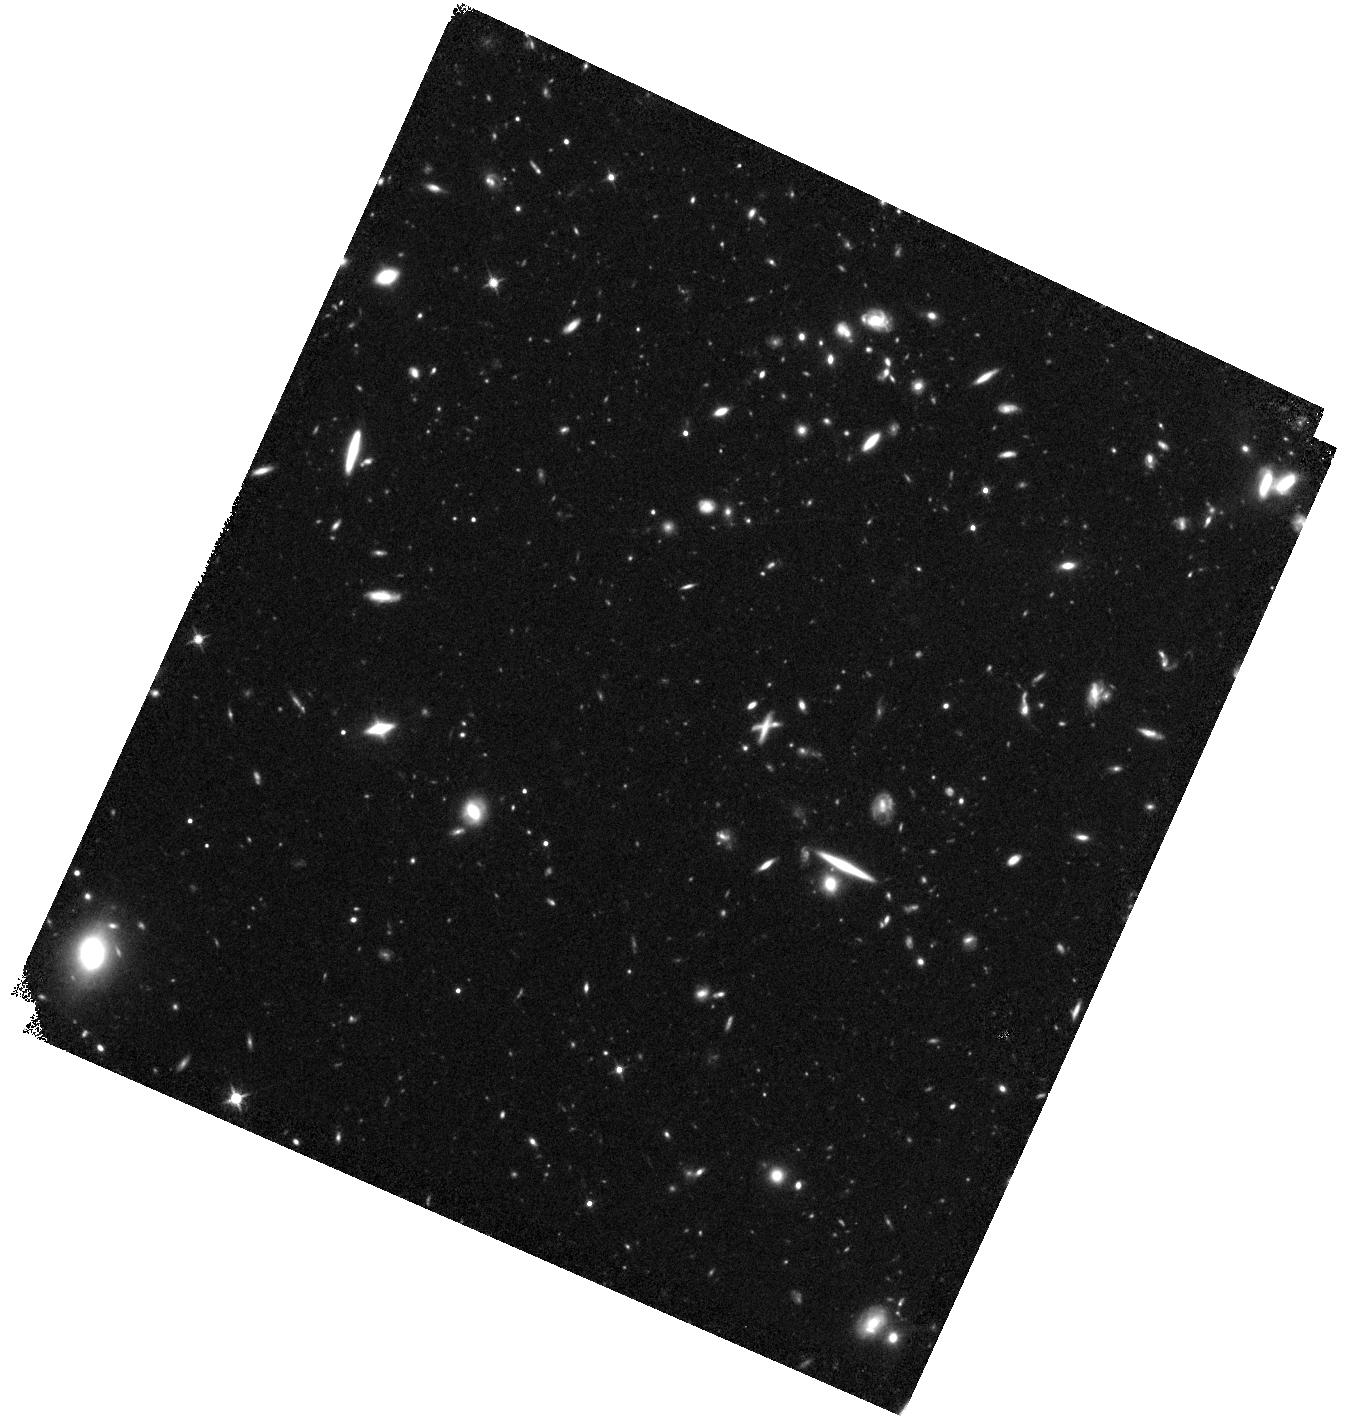
Target: EGS-ZS8-1. Instrument: WFC3/IR. Filter: F125W. Exposure: 46 min. Observation ID: hst_15103_01_wfc3_ir_f125w_idhr01

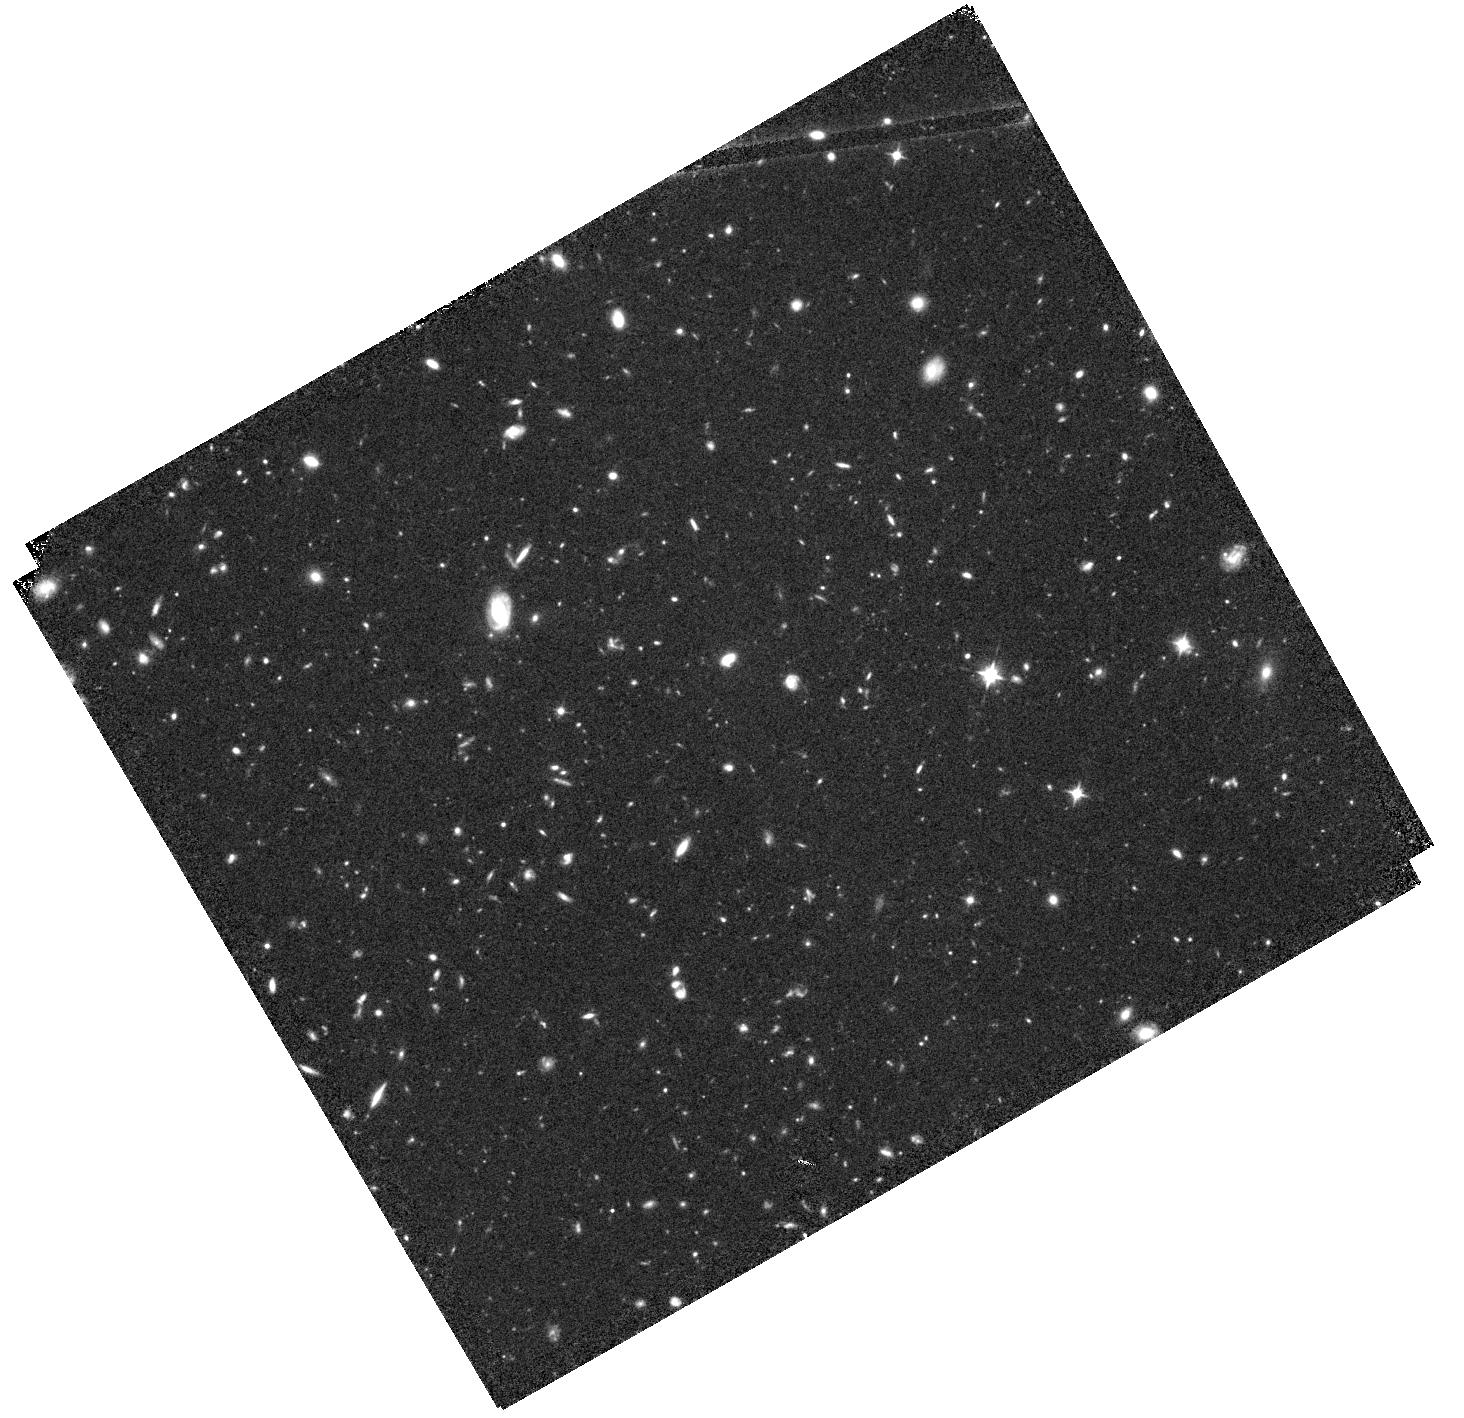
Target: EGS-ZS8-2. Instrument: WFC3/IR. Filter: F105W. Exposure: 47 min. Observation ID: hst_15103_06_wfc3_ir_f105w_idhr06

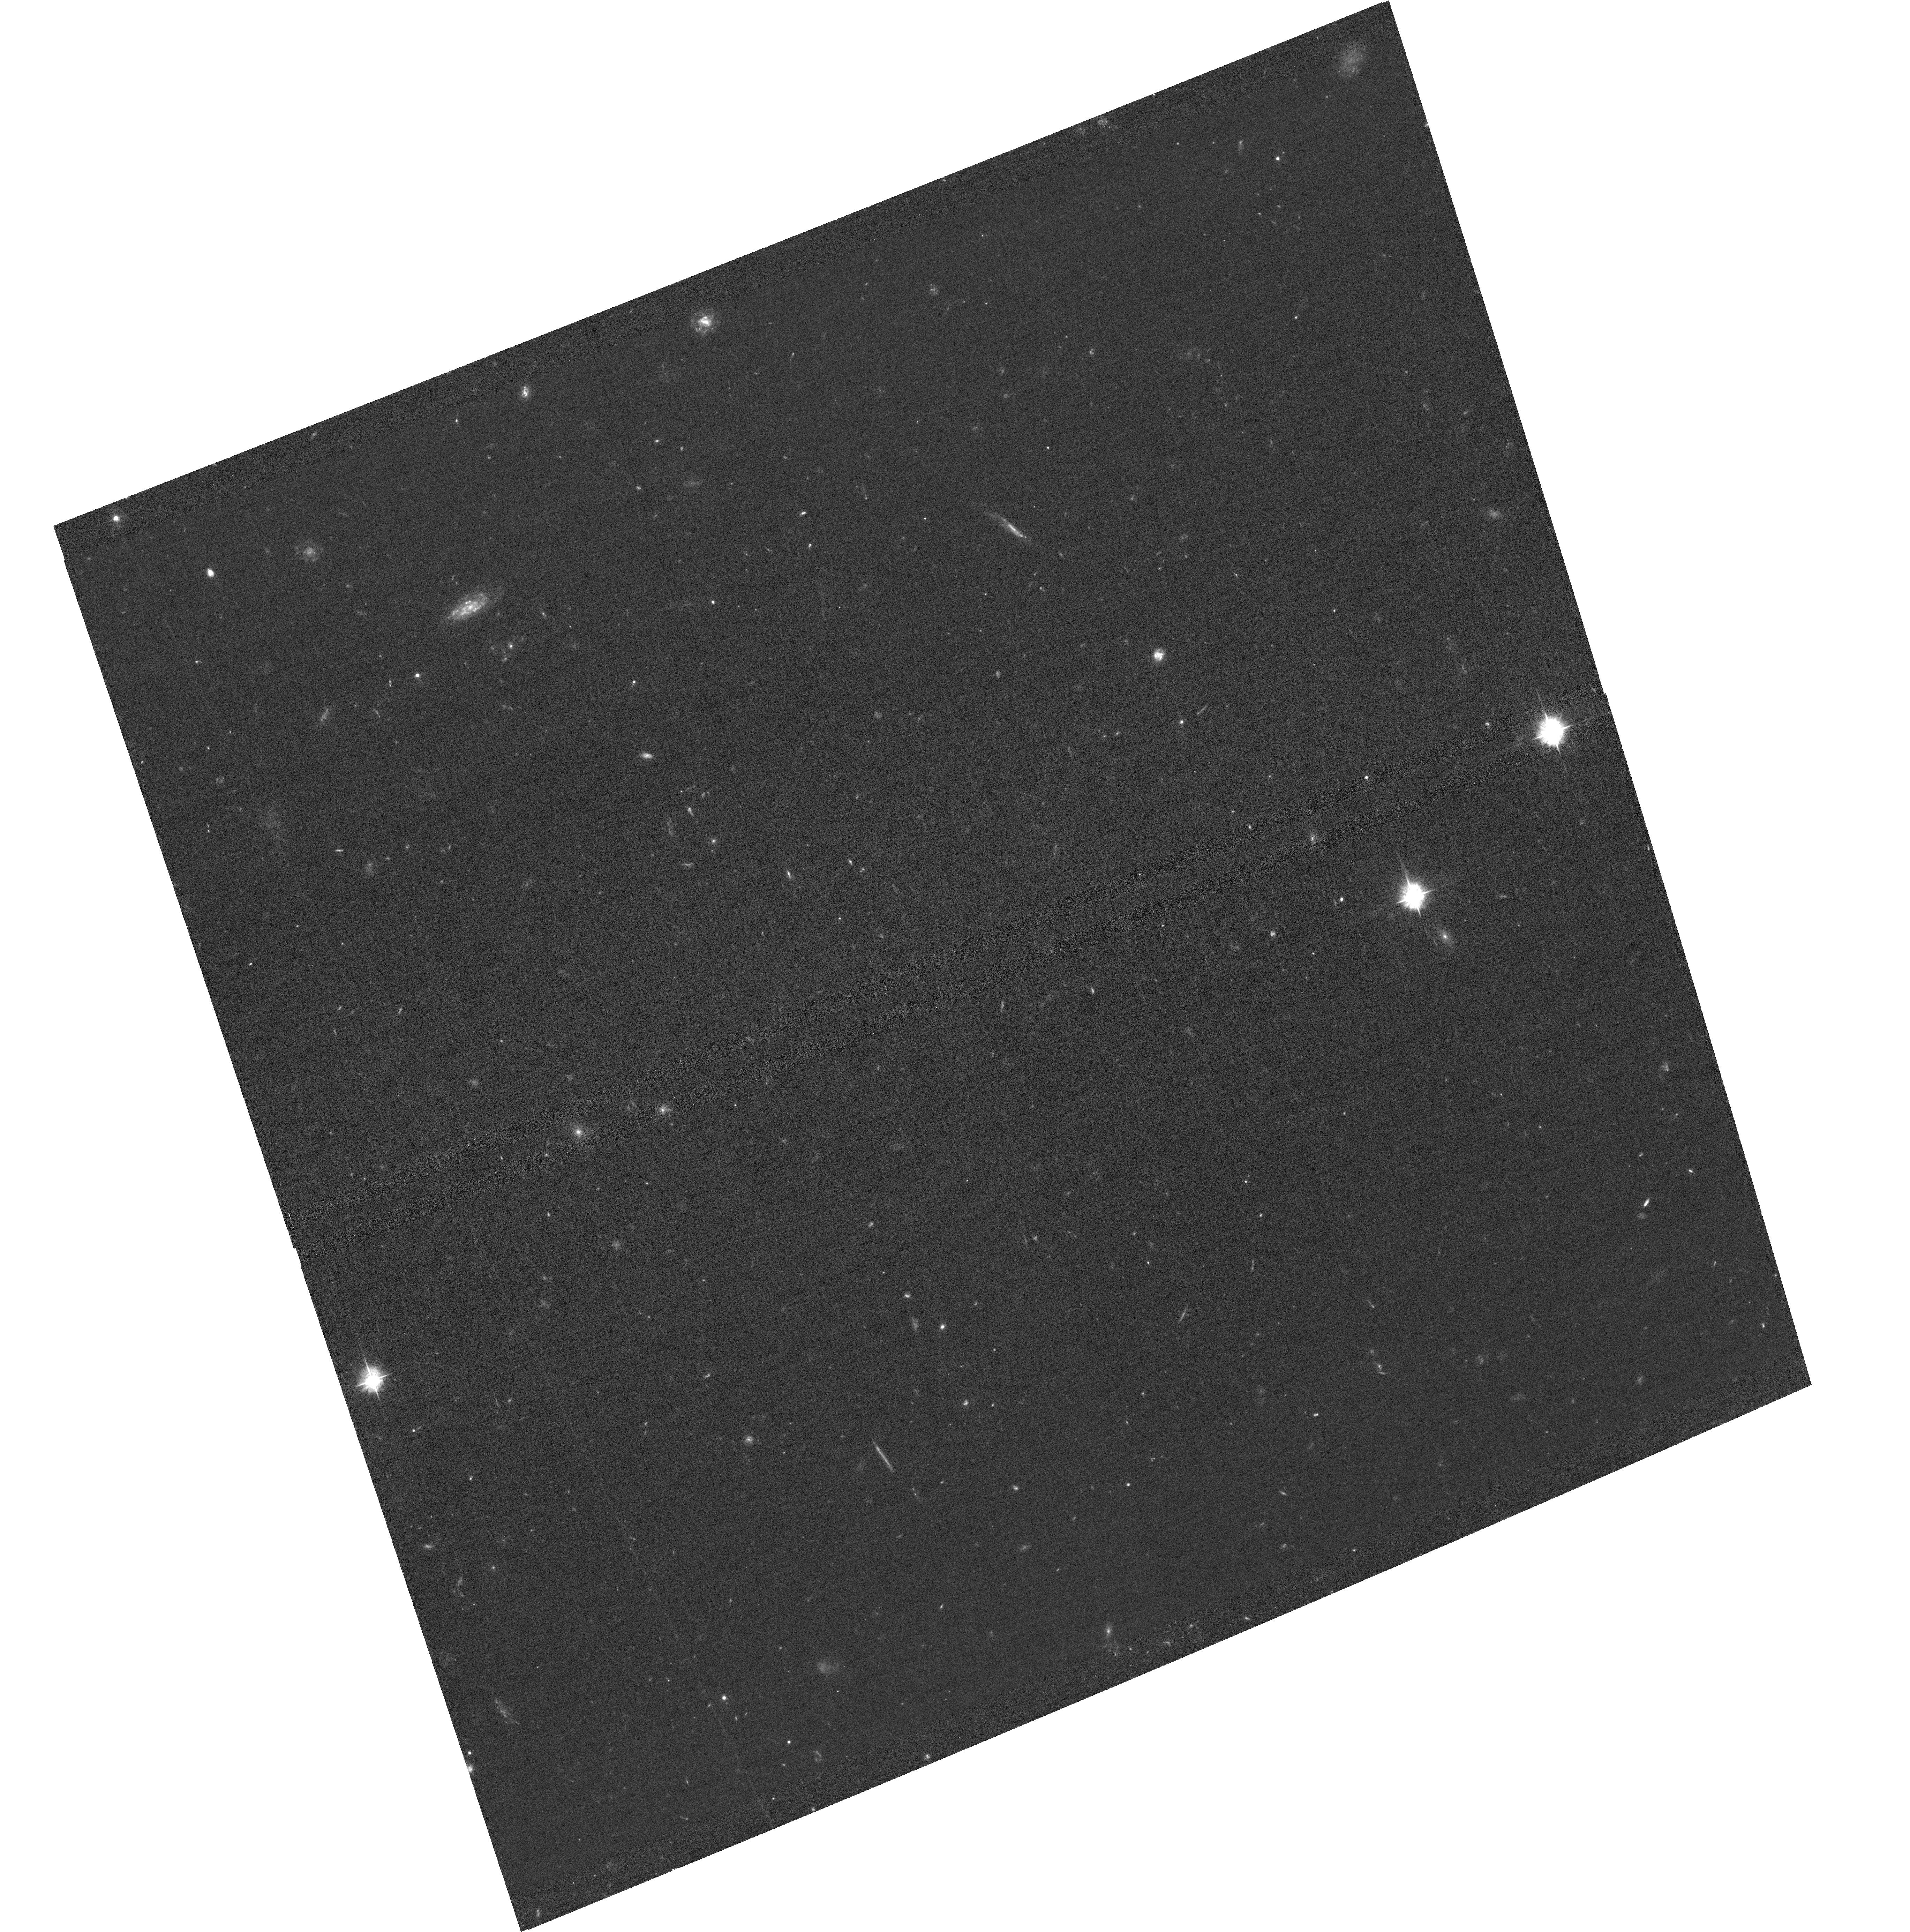
Target: field at RA 215.296°, Dec 53.043°. Instrument: ACS/WFC. Filter: F435W. Exposure: 1.3 h. Observation ID: hst_15103_02_acs_wfc_f435w_jdhr02

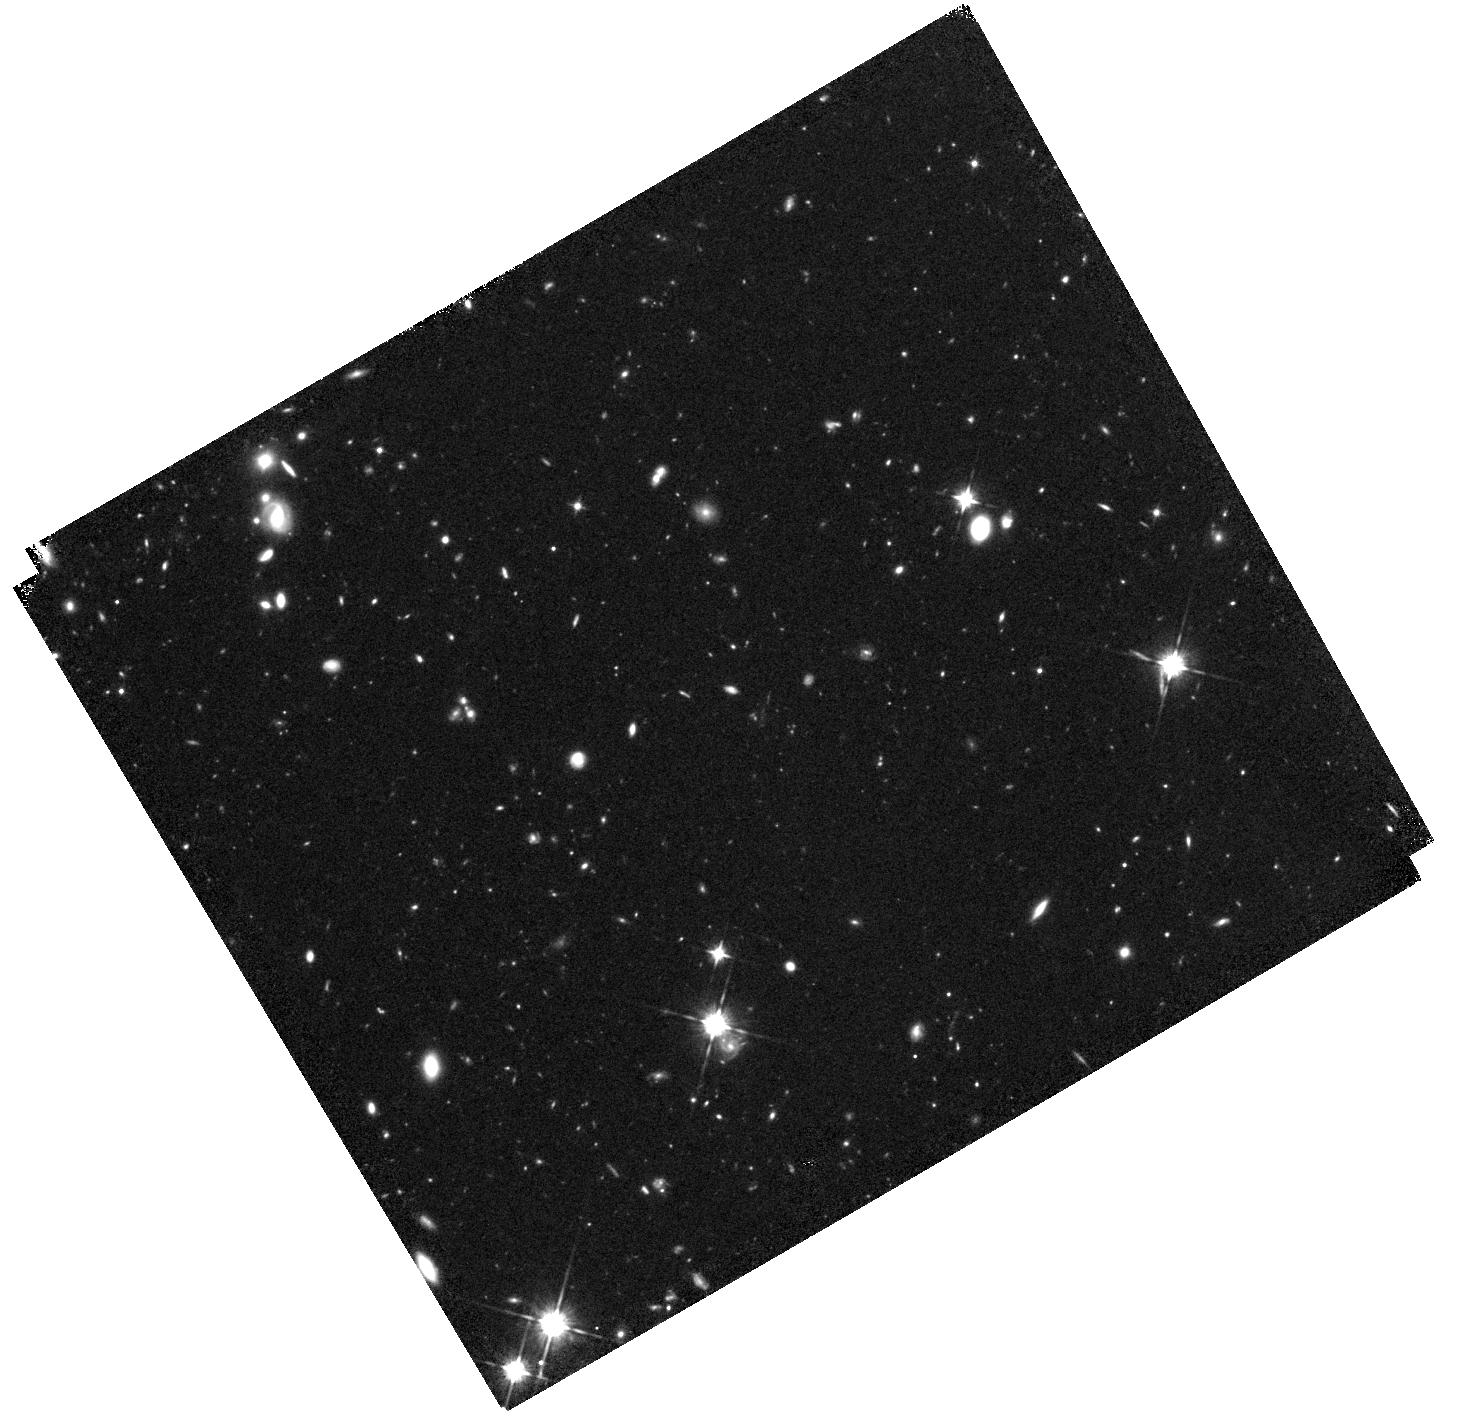
Target: EGSY-8P7-OFF. Instrument: WFC3/IR. Filter: F105W. Exposure: 47 min. Observation ID: hst_15103_07_wfc3_ir_f105w_idhr07

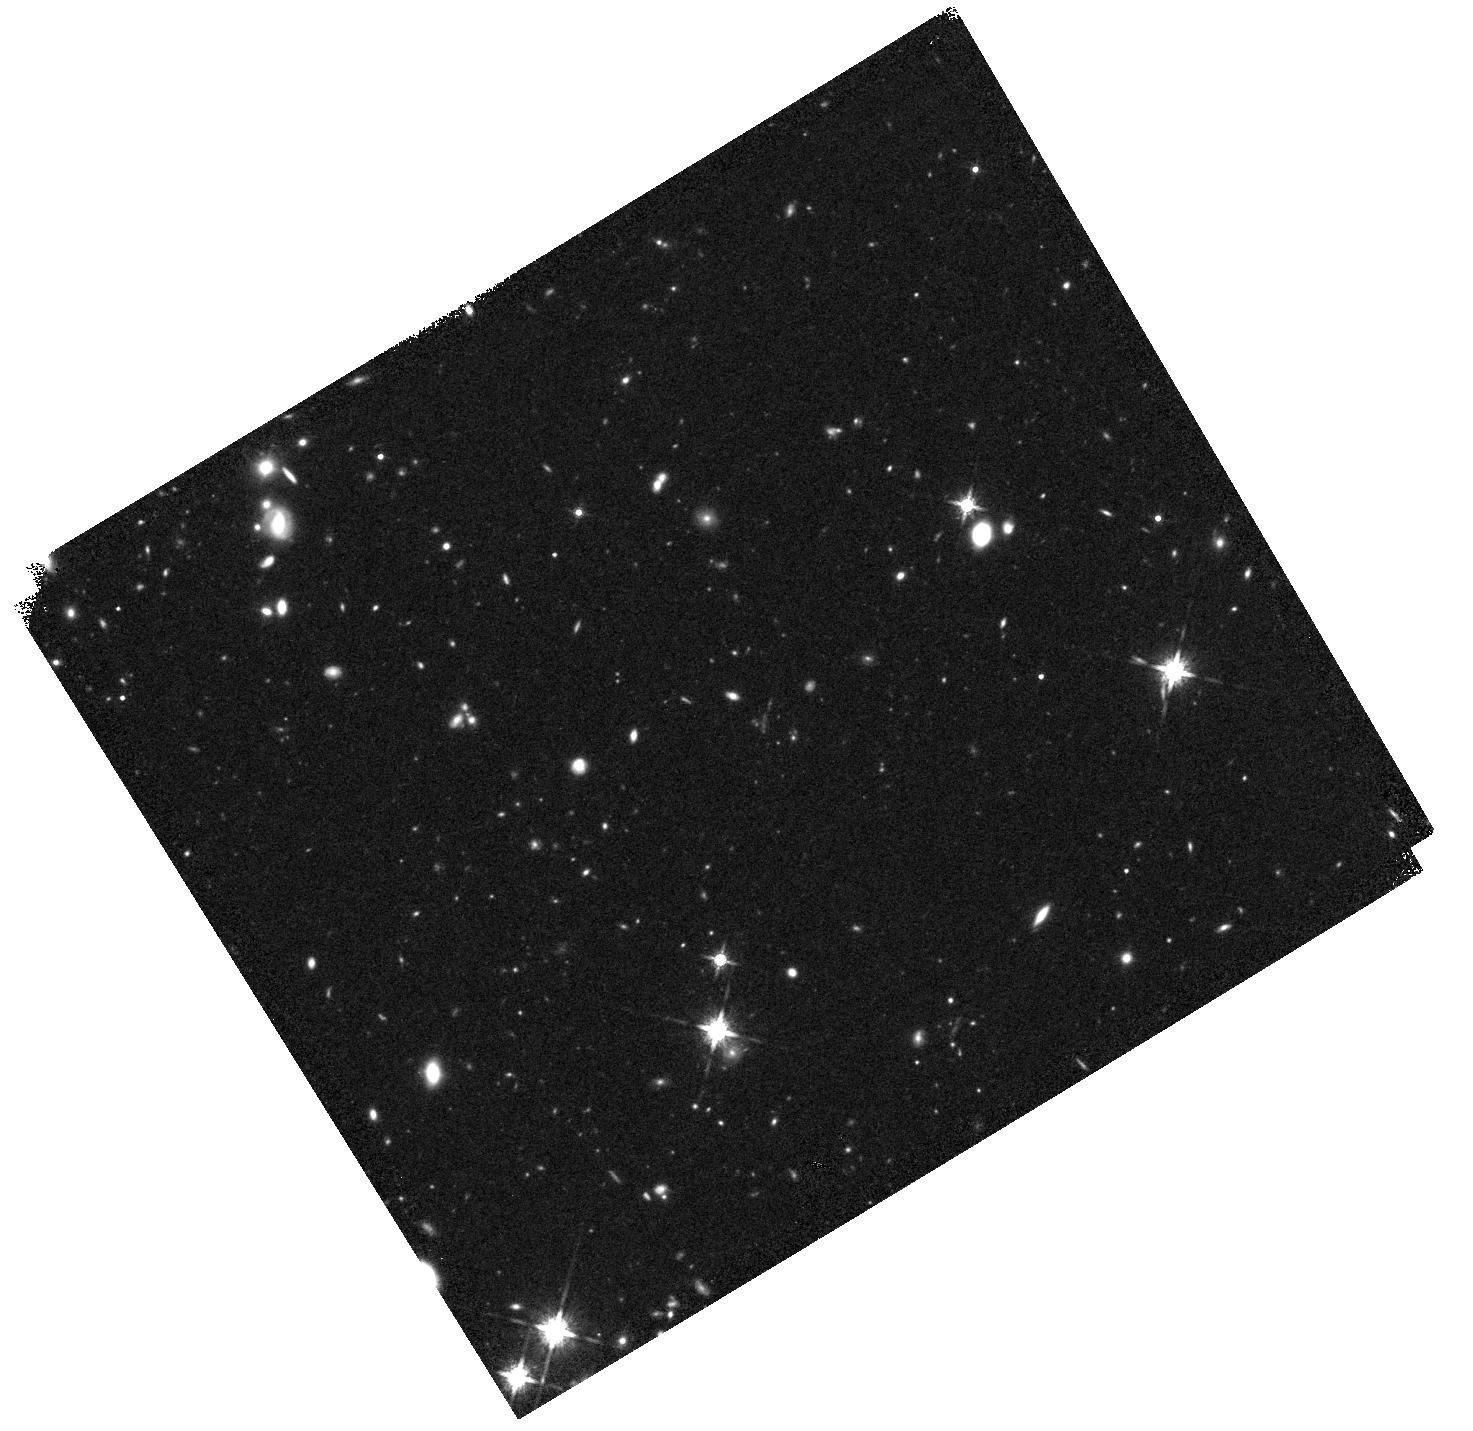
Target: EGSY-8P7-OFF. Instrument: WFC3/IR. Filter: F160W. Exposure: 23 min. Observation ID: hst_15103_08_wfc3_ir_f160w_idhr08

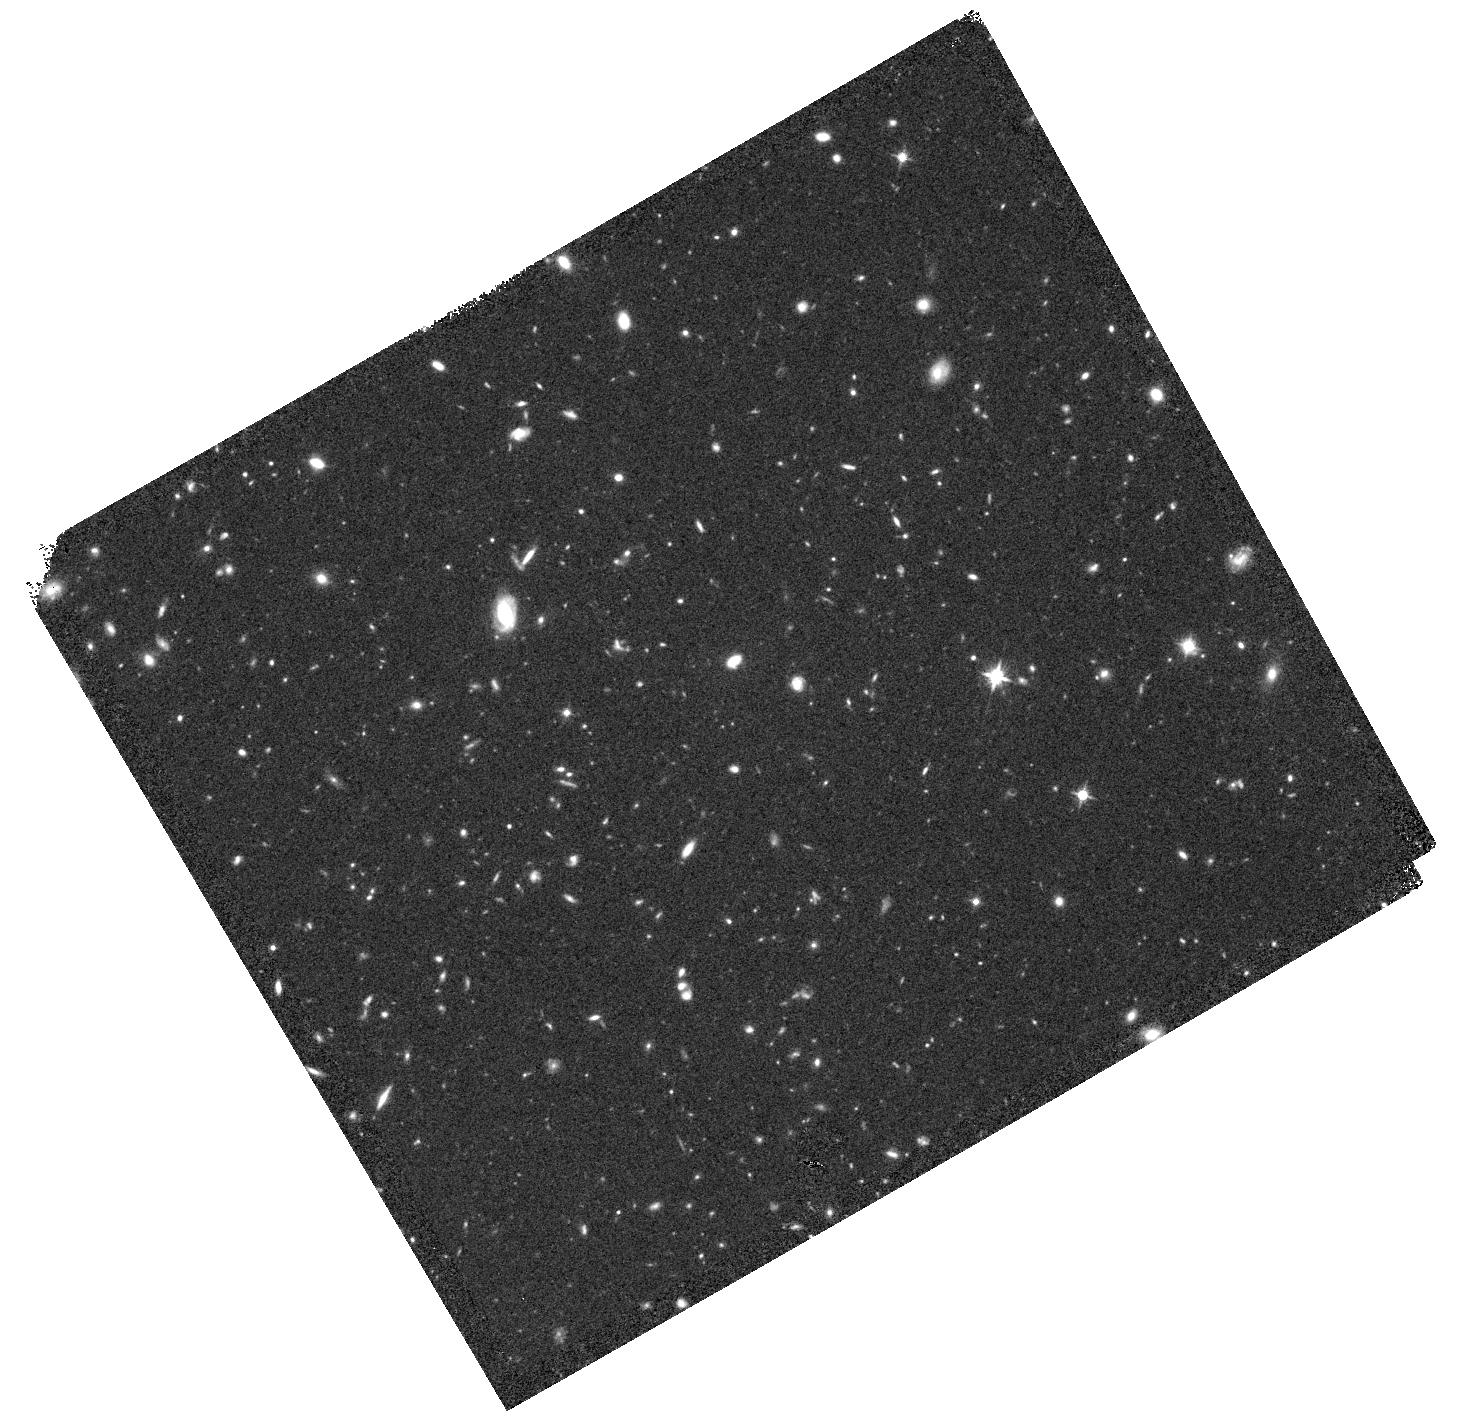
Target: EGS-ZS8-2. Instrument: WFC3/IR. Filter: F125W. Exposure: 23 min. Observation ID: hst_15103_05_wfc3_ir_f125w_idhr05

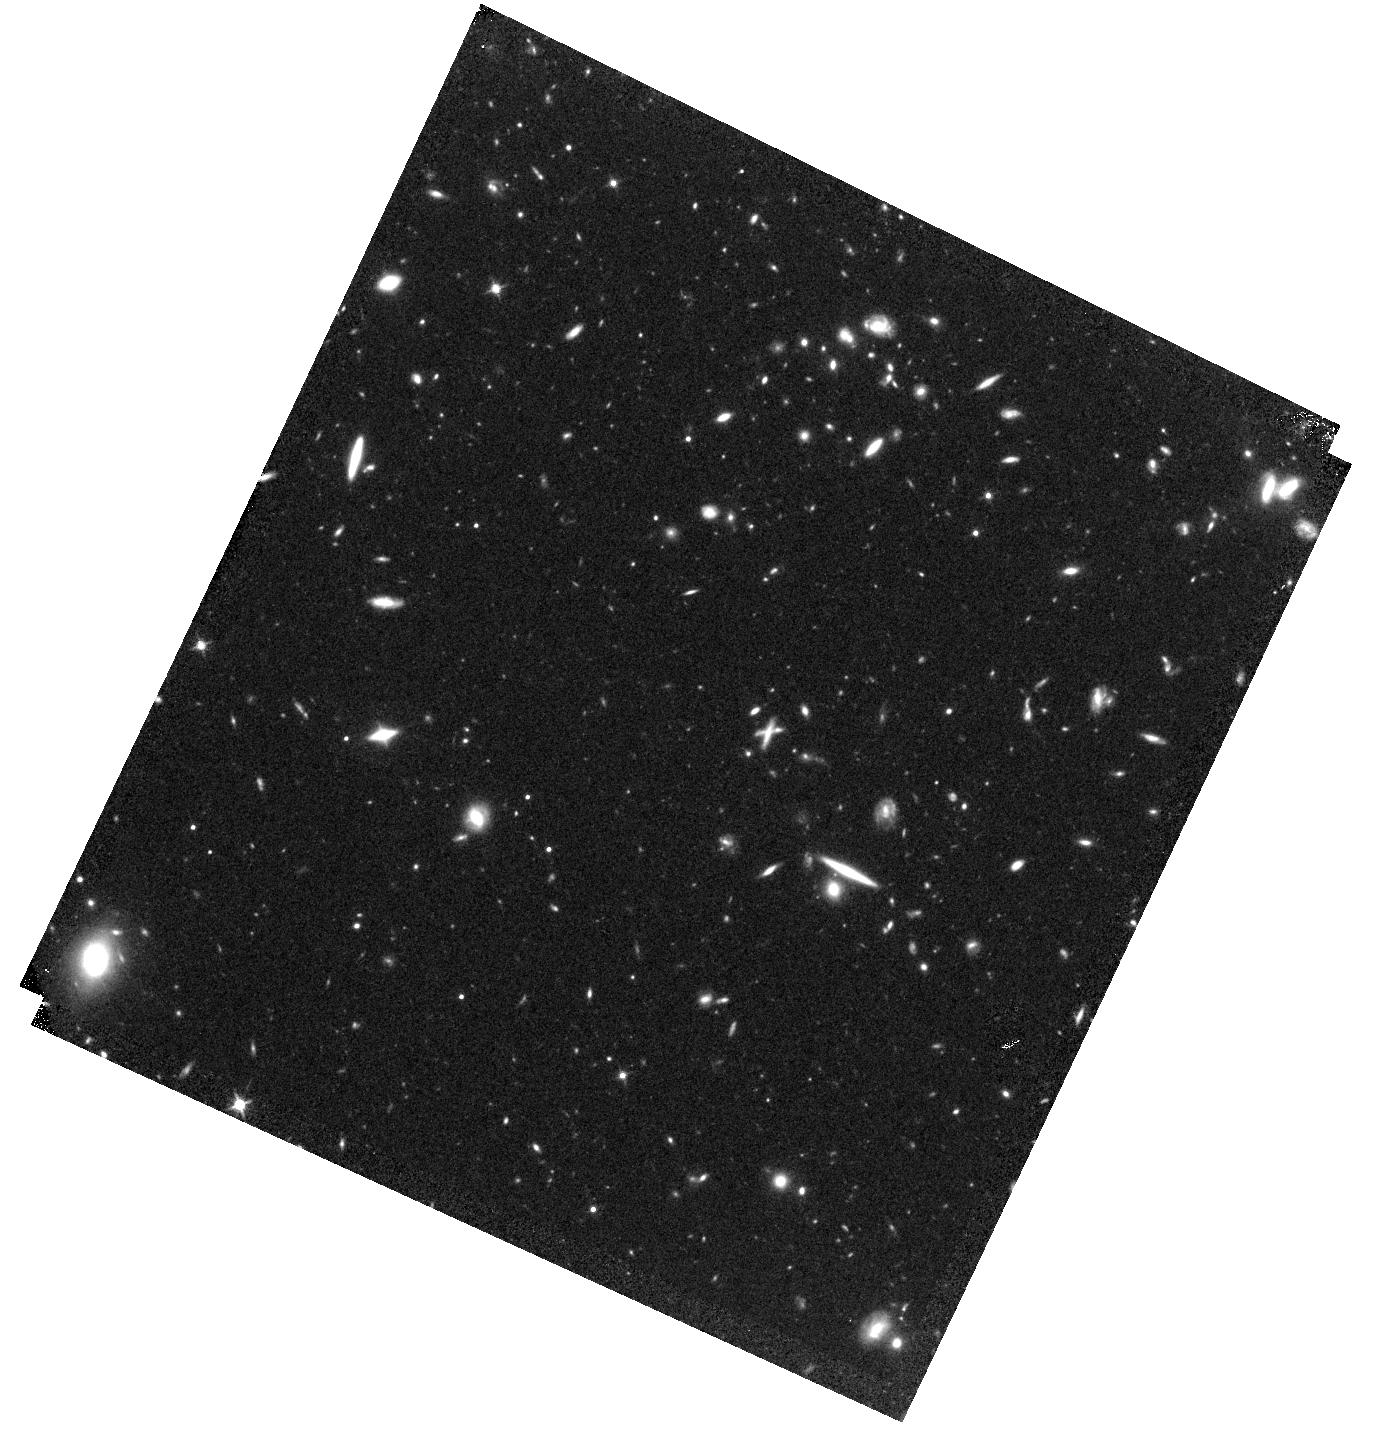
Target: EGS-ZS8-1. Instrument: WFC3/IR. Filter: F125W. Exposure: 23 min. Observation ID: hst_15103_02_wfc3_ir_f125w_idhr02

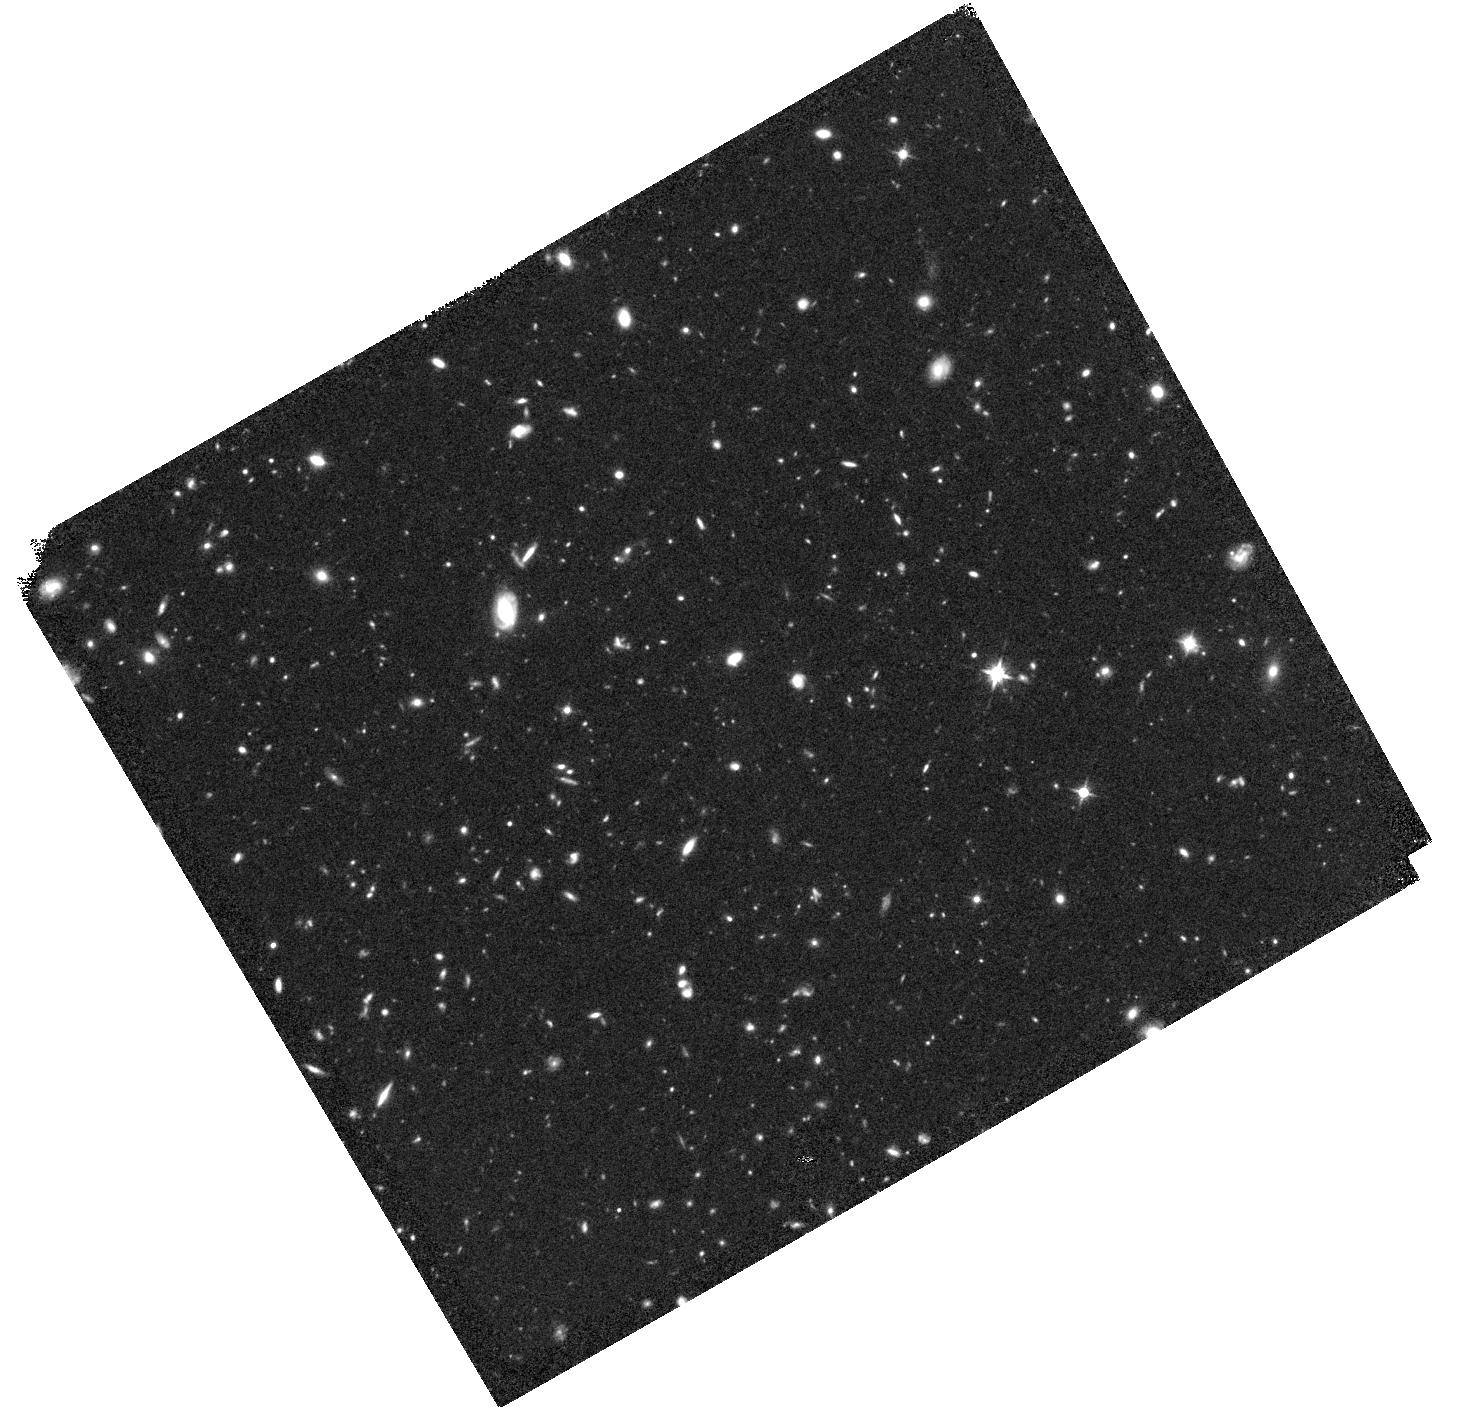
Target: EGS-ZS8-2. Instrument: WFC3/IR. Filter: F125W. Exposure: 46 min. Observation ID: hst_15103_04_wfc3_ir_f125w_idhr04

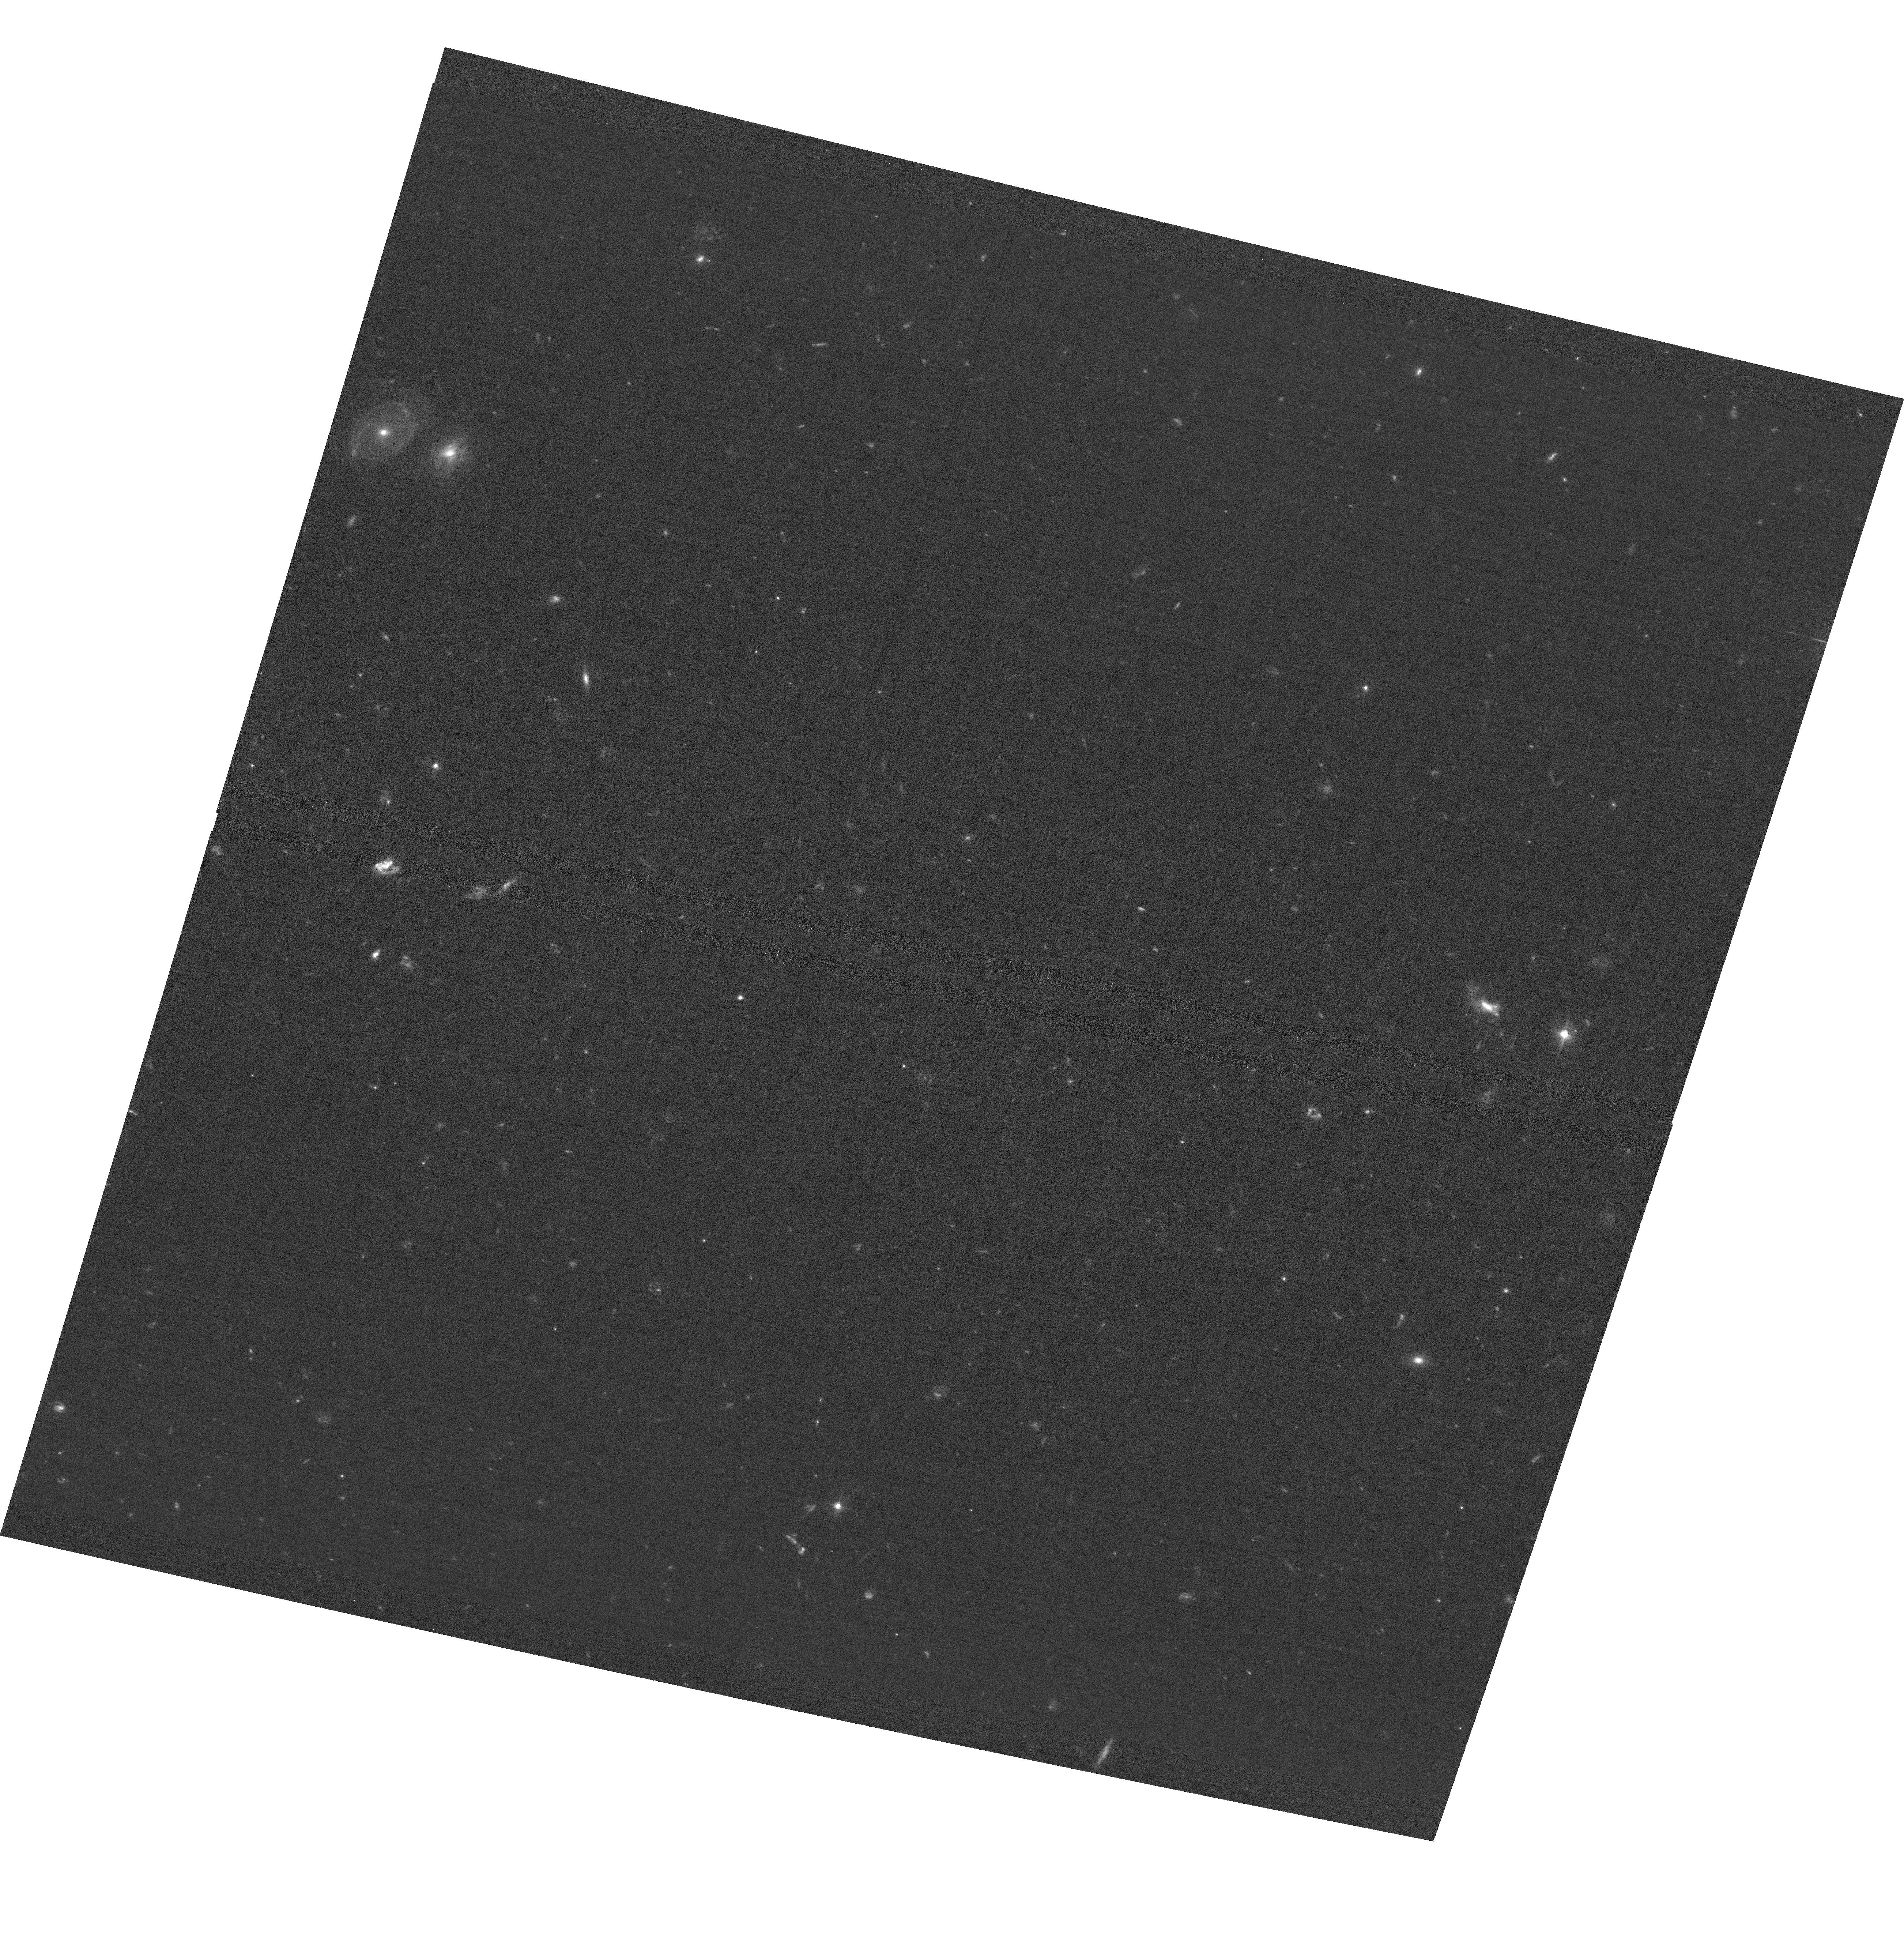
Target: field at RA 215.138°, Dec 53.091°. Instrument: ACS/WFC. Filter: F435W. Exposure: 1.3 h. Observation ID: hst_15103_06_acs_wfc_f435w_jdhr06

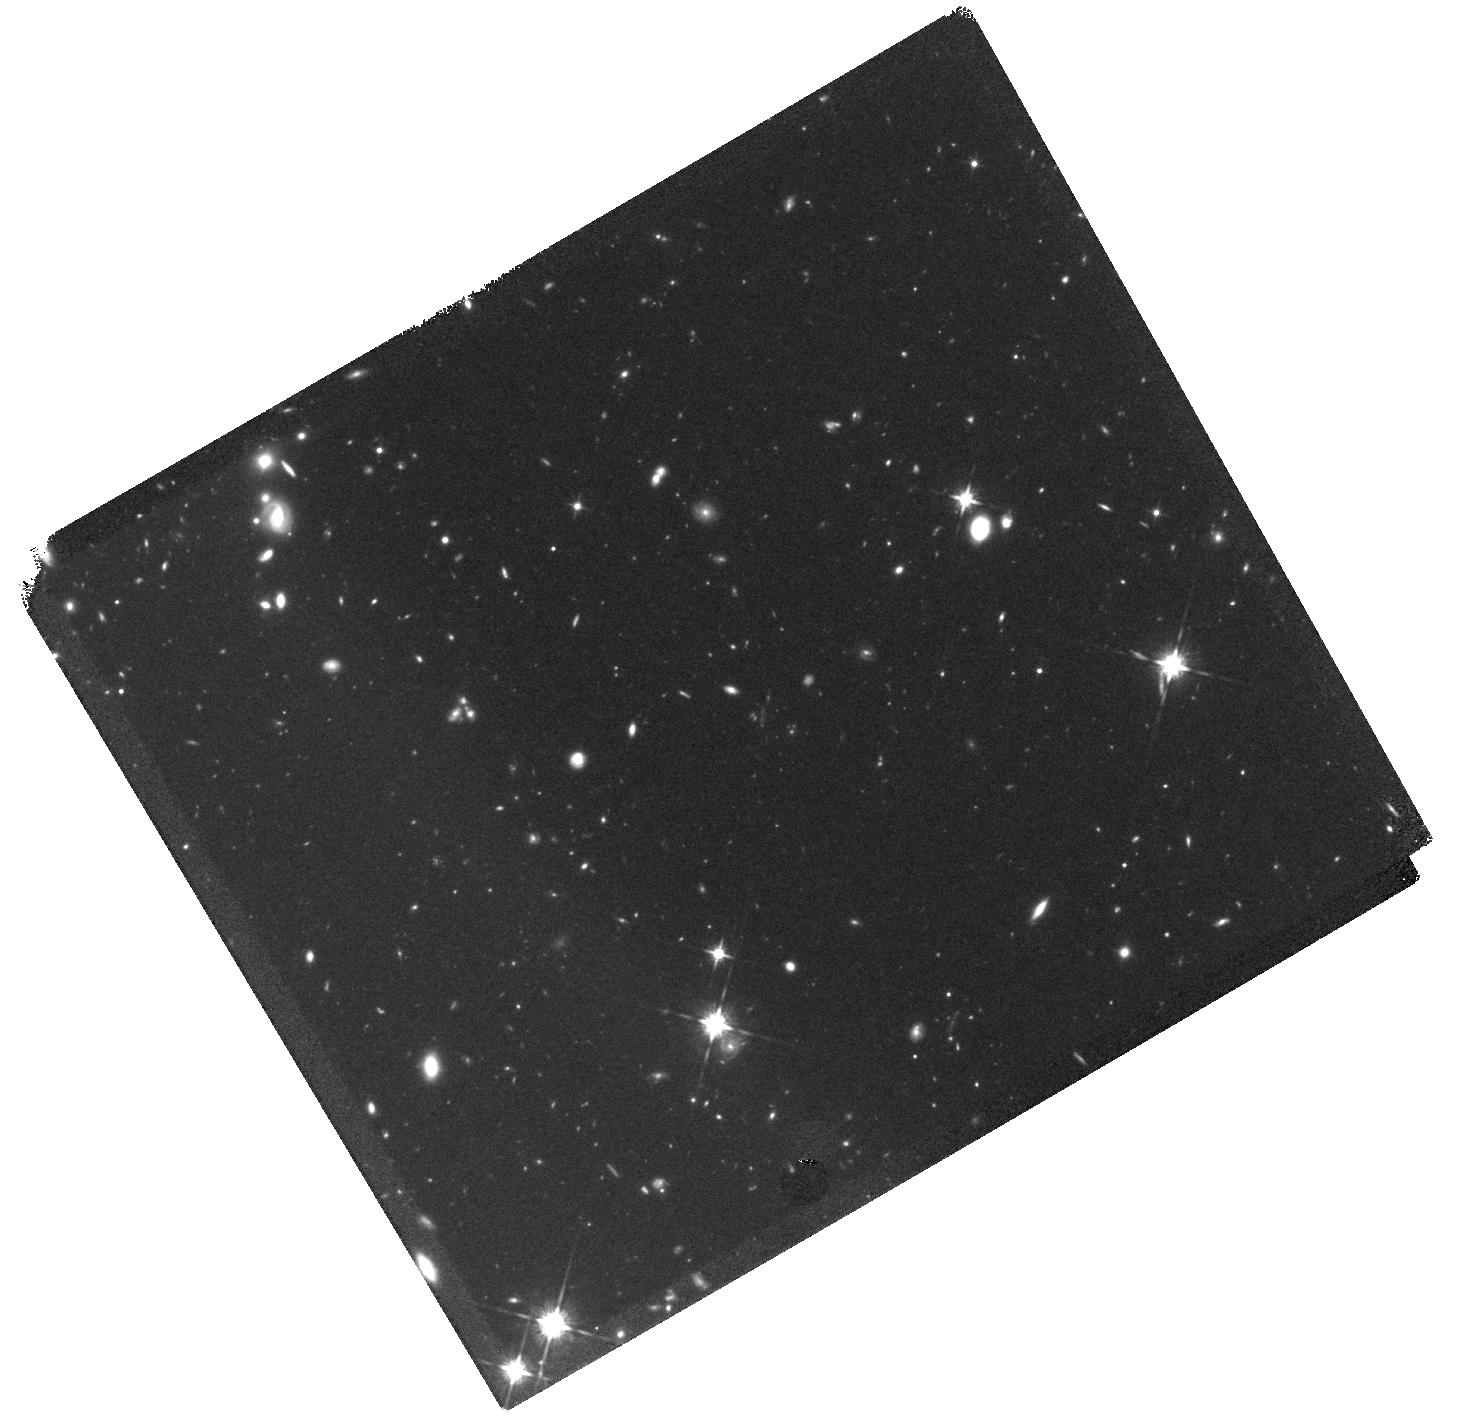
Target: EGSY-8P7-OFF. Instrument: WFC3/IR. Filter: F125W. Exposure: 46 min. Observation ID: hst_15103_07_wfc3_ir_f125w_idhr07

Beacons in the dark: using the most distant galaxies to probe cosmic reionization (PI: De Barros, Stephane)

One of the major unresolved problems in modern cosmology is when and how the universe was ionized. The consensus scenario is that ultra-faint, low-mass galaxies contributed most to the UV background at high-redshift and that reionization was an inhomogeneous process, with ionized bubbles created first around galaxy overdensities. The very surprising discovery of Ly-alpha emission lines around a large fraction of the most luminous galaxies at z=7.4-8.7, when we expect the universe to be highly neutral, could thus be explained by the fact that they lie in large HII bubbles which were ionized thanks to yet undetected fainter neighbors. Theoretical models indeed predict a boost of up to 6x larger galaxy counts around the brightest sources compared to the general field, when probing down to luminosities as faint as 0.1L_UV of the central source. Here we propose a direct test of these models by searching for fainter neighbors around three bright z>7.4 galaxies emitting Ly-alpha, including two sources that lie only 9 Mpc from each other and could share the same ionized bubble, as well as the most distant confirmed Ly-alpha emitter EGSY-8p7 at z=8.68. Given the expected overdensities, we have the opportunity to detect 20 (and up to 50) new z~7-9 galaxies with only a modest investment of HST time. These observations are thus maximally efficient at providing a large number of precious high-redshift targets for early JWST spectroscopy to directly study the galaxies that are in the process of ionizing the universe. Our imaging will further enhance the legacy of the CANDELS/EGS field, and we will make the reduced data available to the community immediately for JWST follow-up.